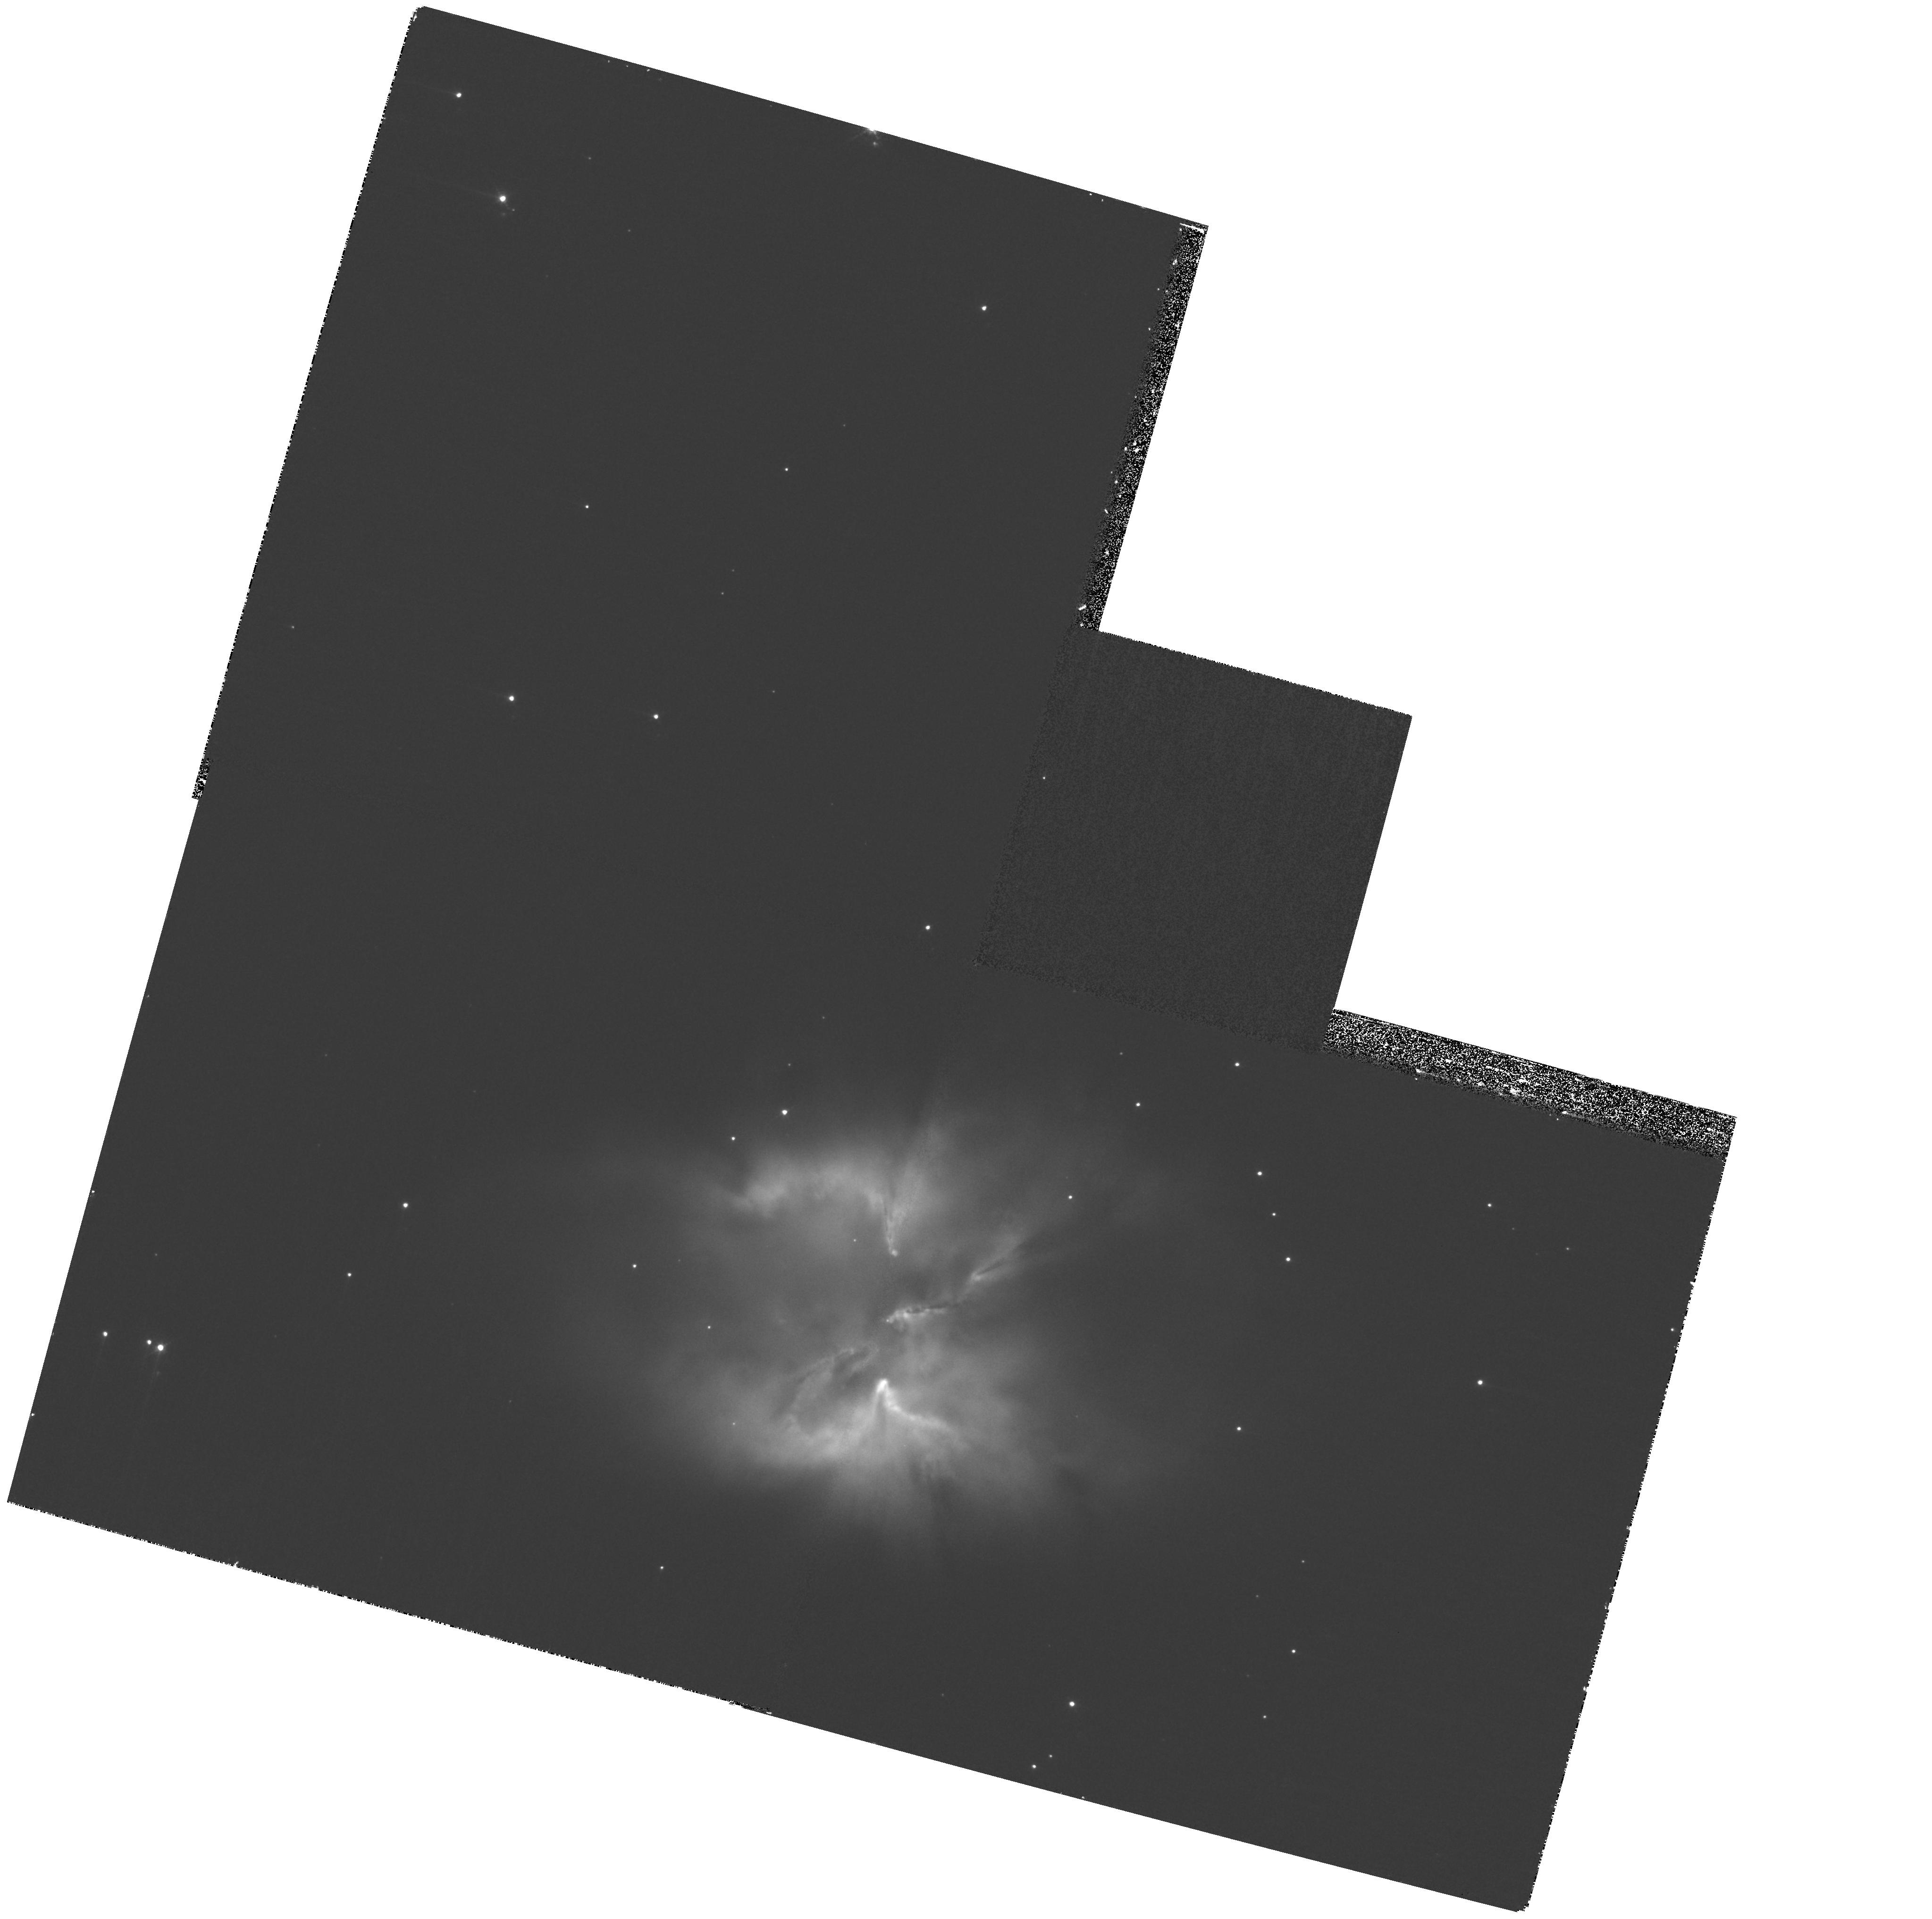
Target: NGC2818
Instrument: WFPC2/PC
Filter: F502N
Exposure: 33 min
Observation ID: hst_11956_06_wfpc2_pc_f502n_ub9606

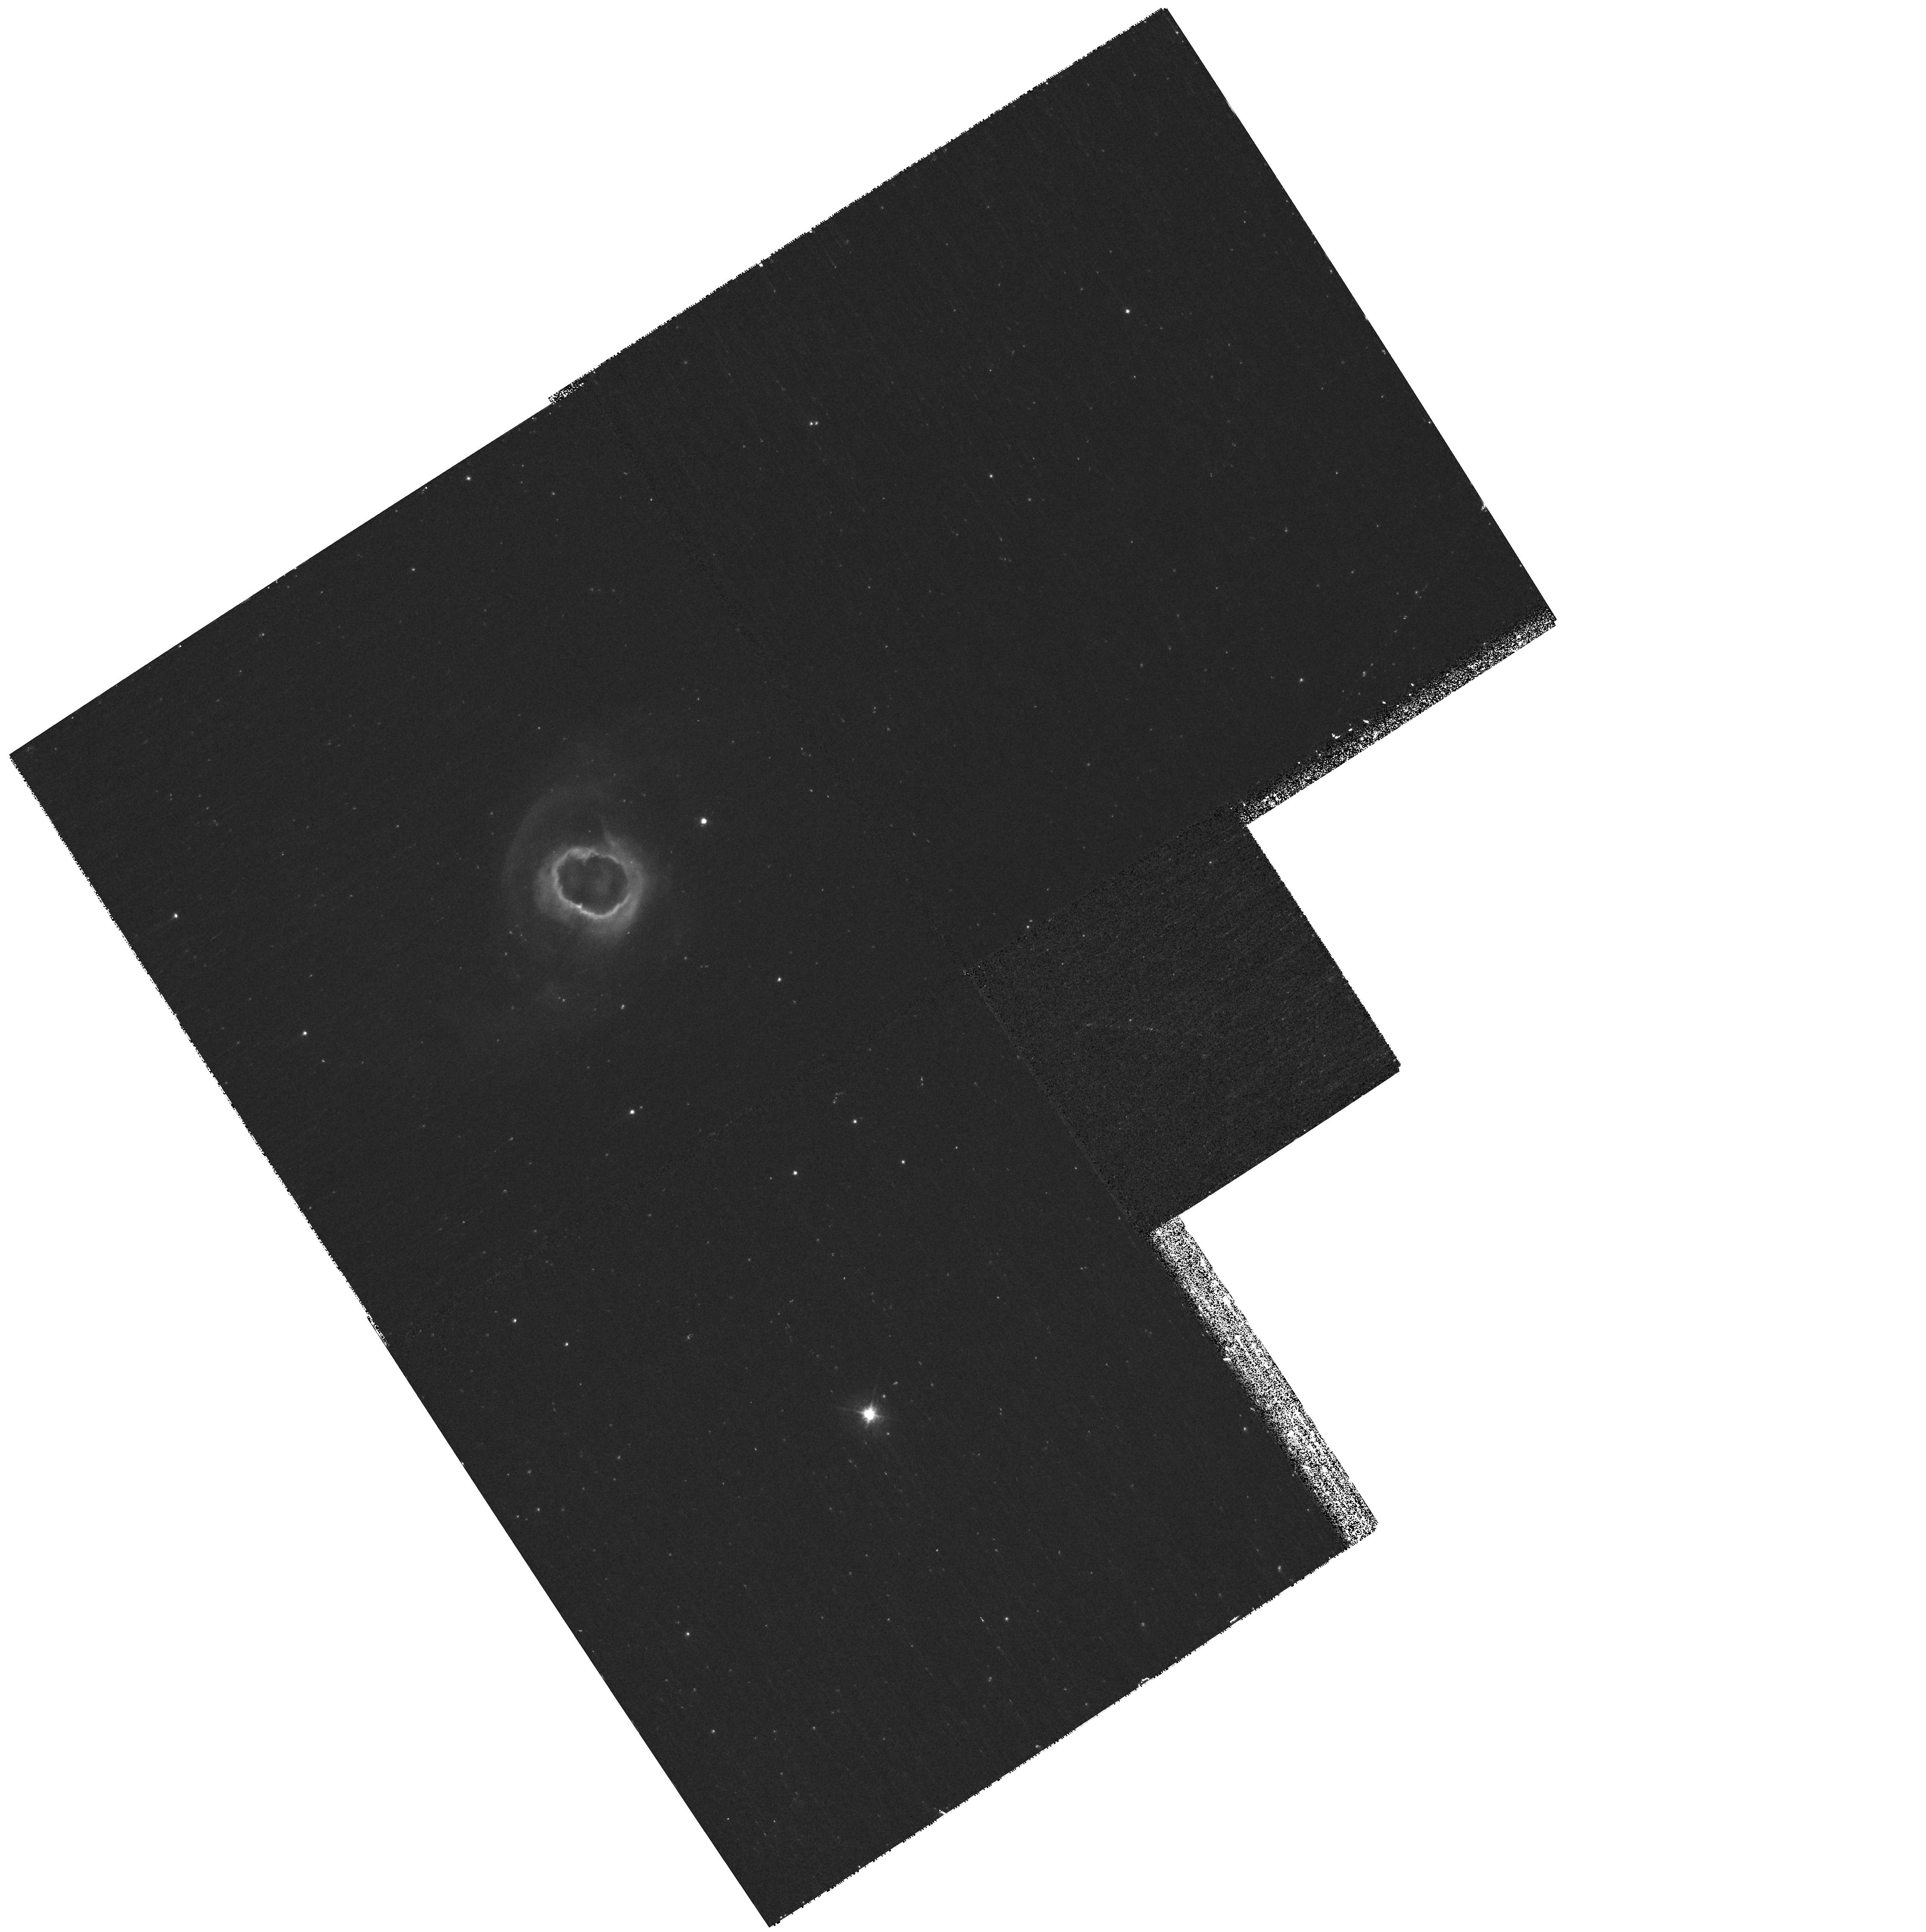
Target: K4-55
Instrument: WFPC2/PC
Filter: F656N
Exposure: 31 min
Observation ID: hst_11956_91_wfpc2_pc_f656n_ub9691

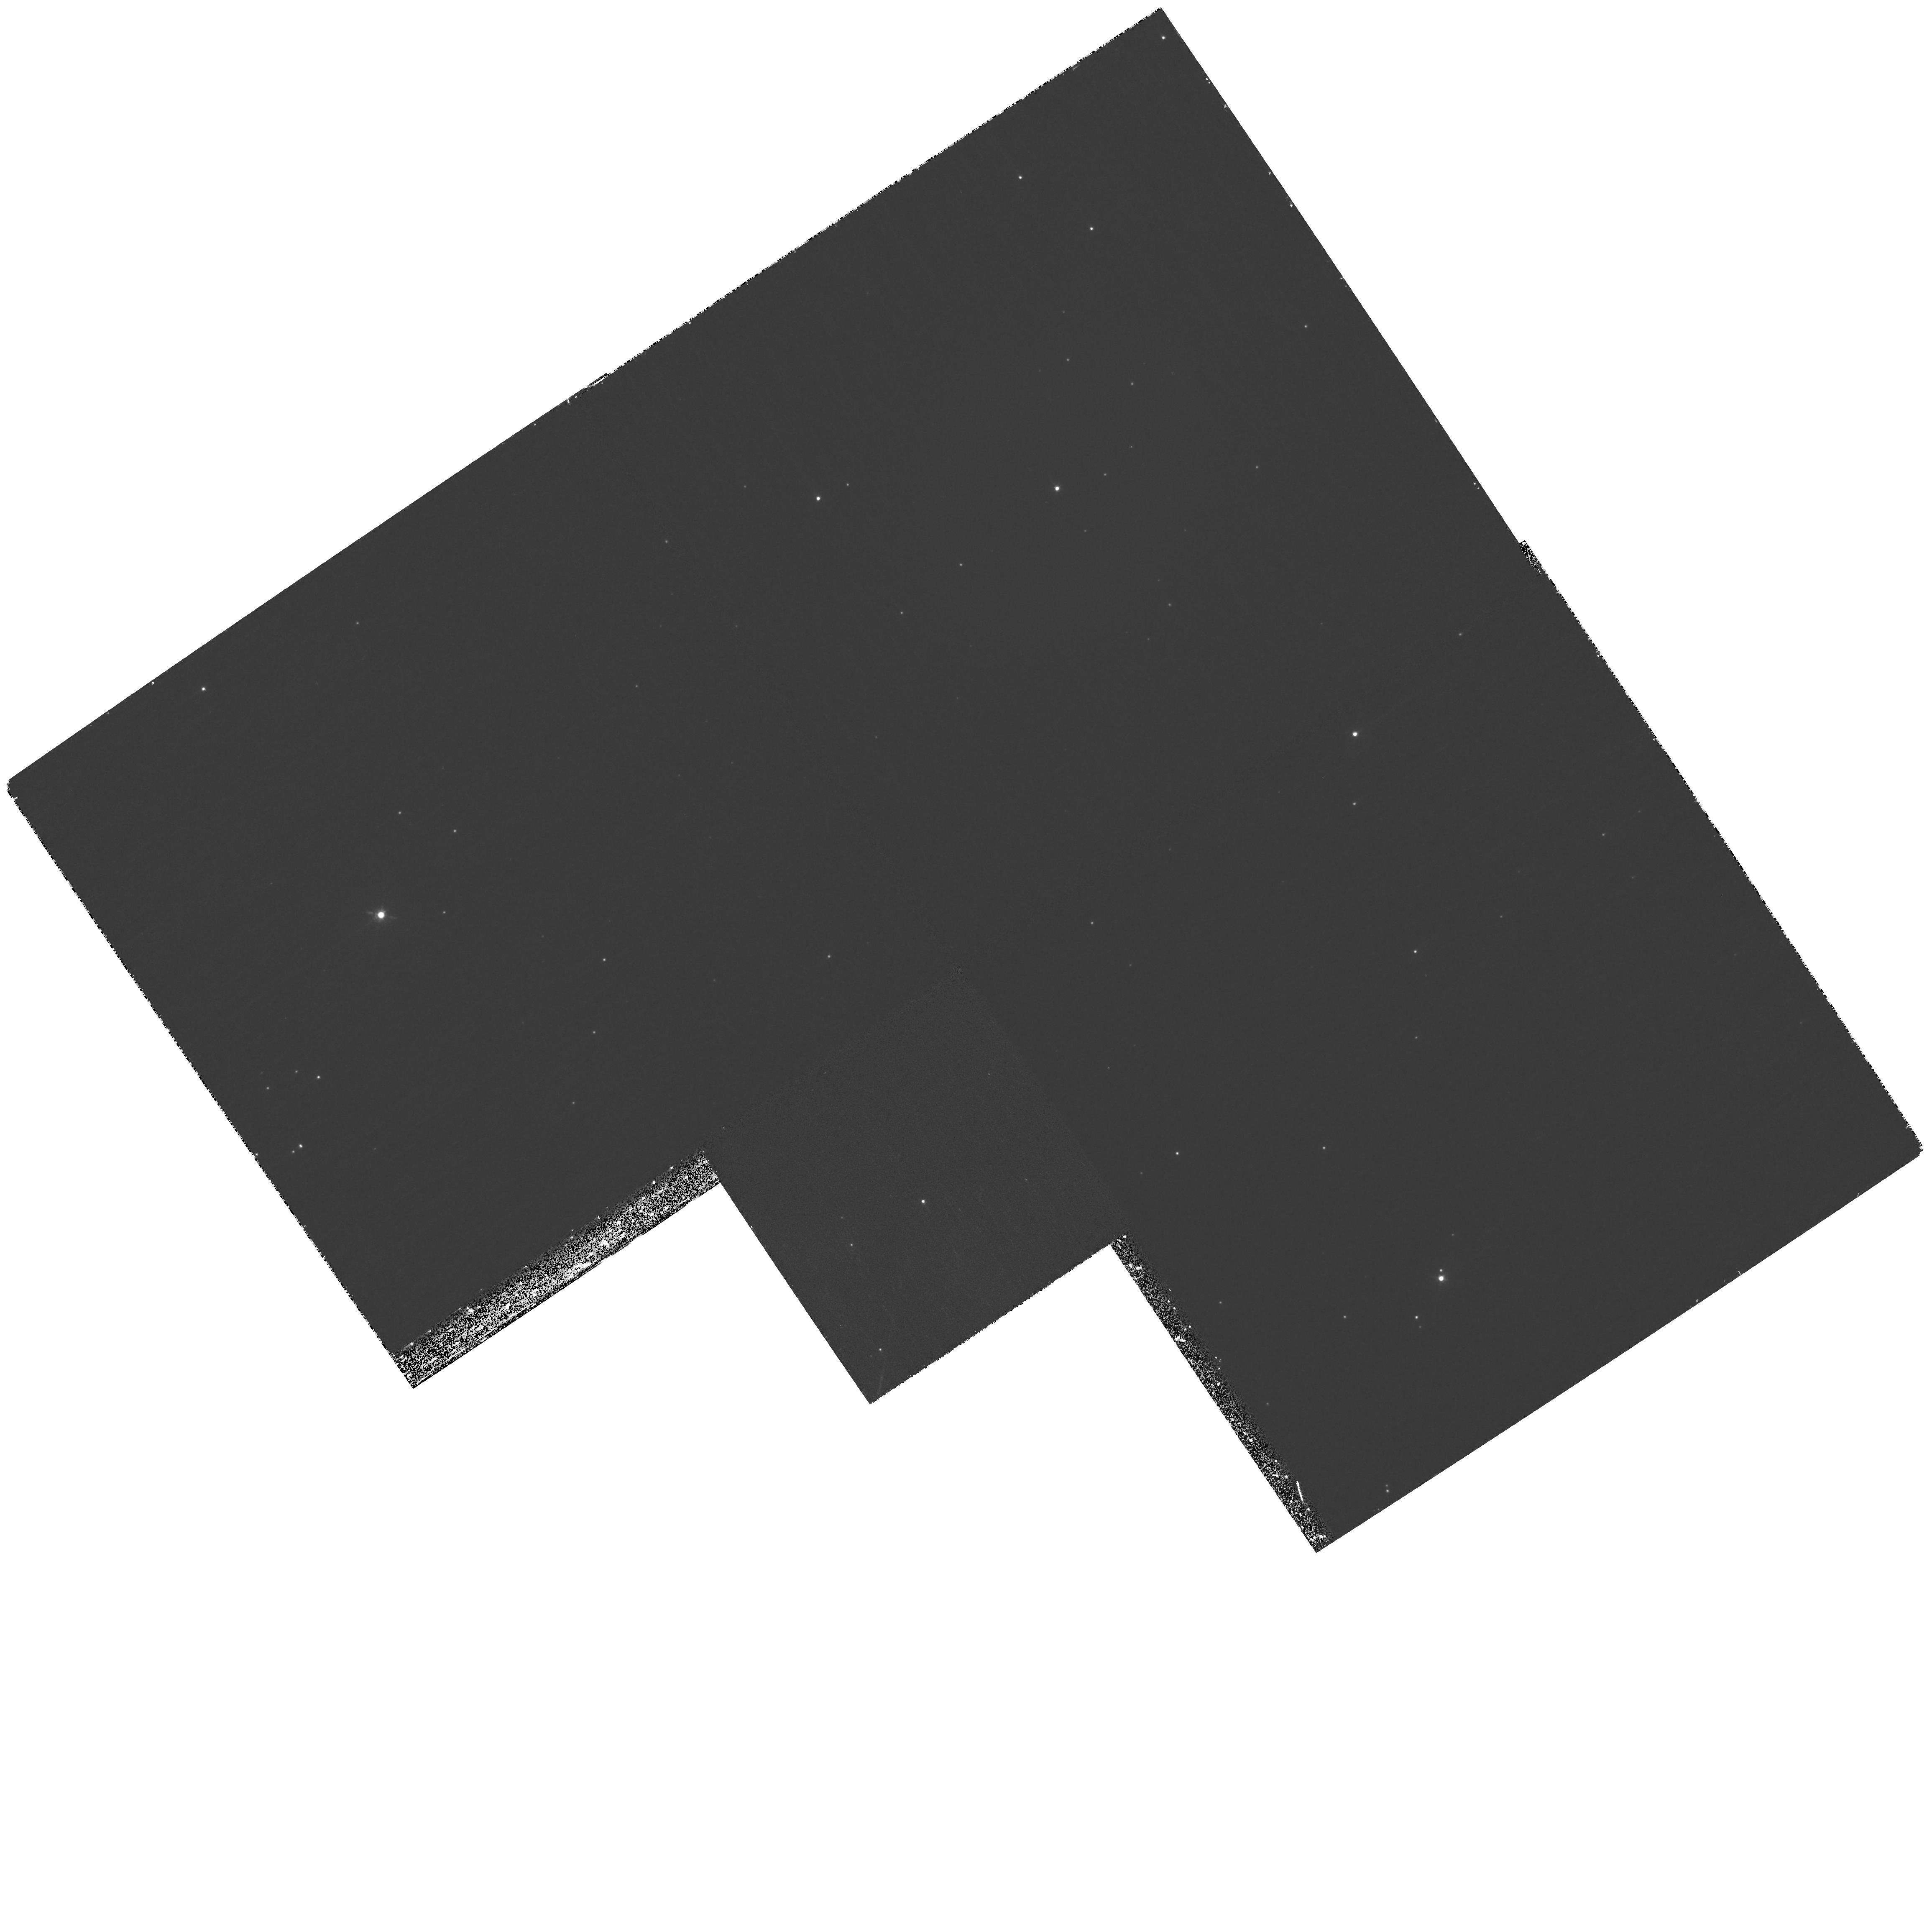
Target: IC289
Instrument: WFPC2/PC
Filter: F673N
Exposure: 33 min
Observation ID: hst_11956_04_wfpc2_pc_f673n_ub9604

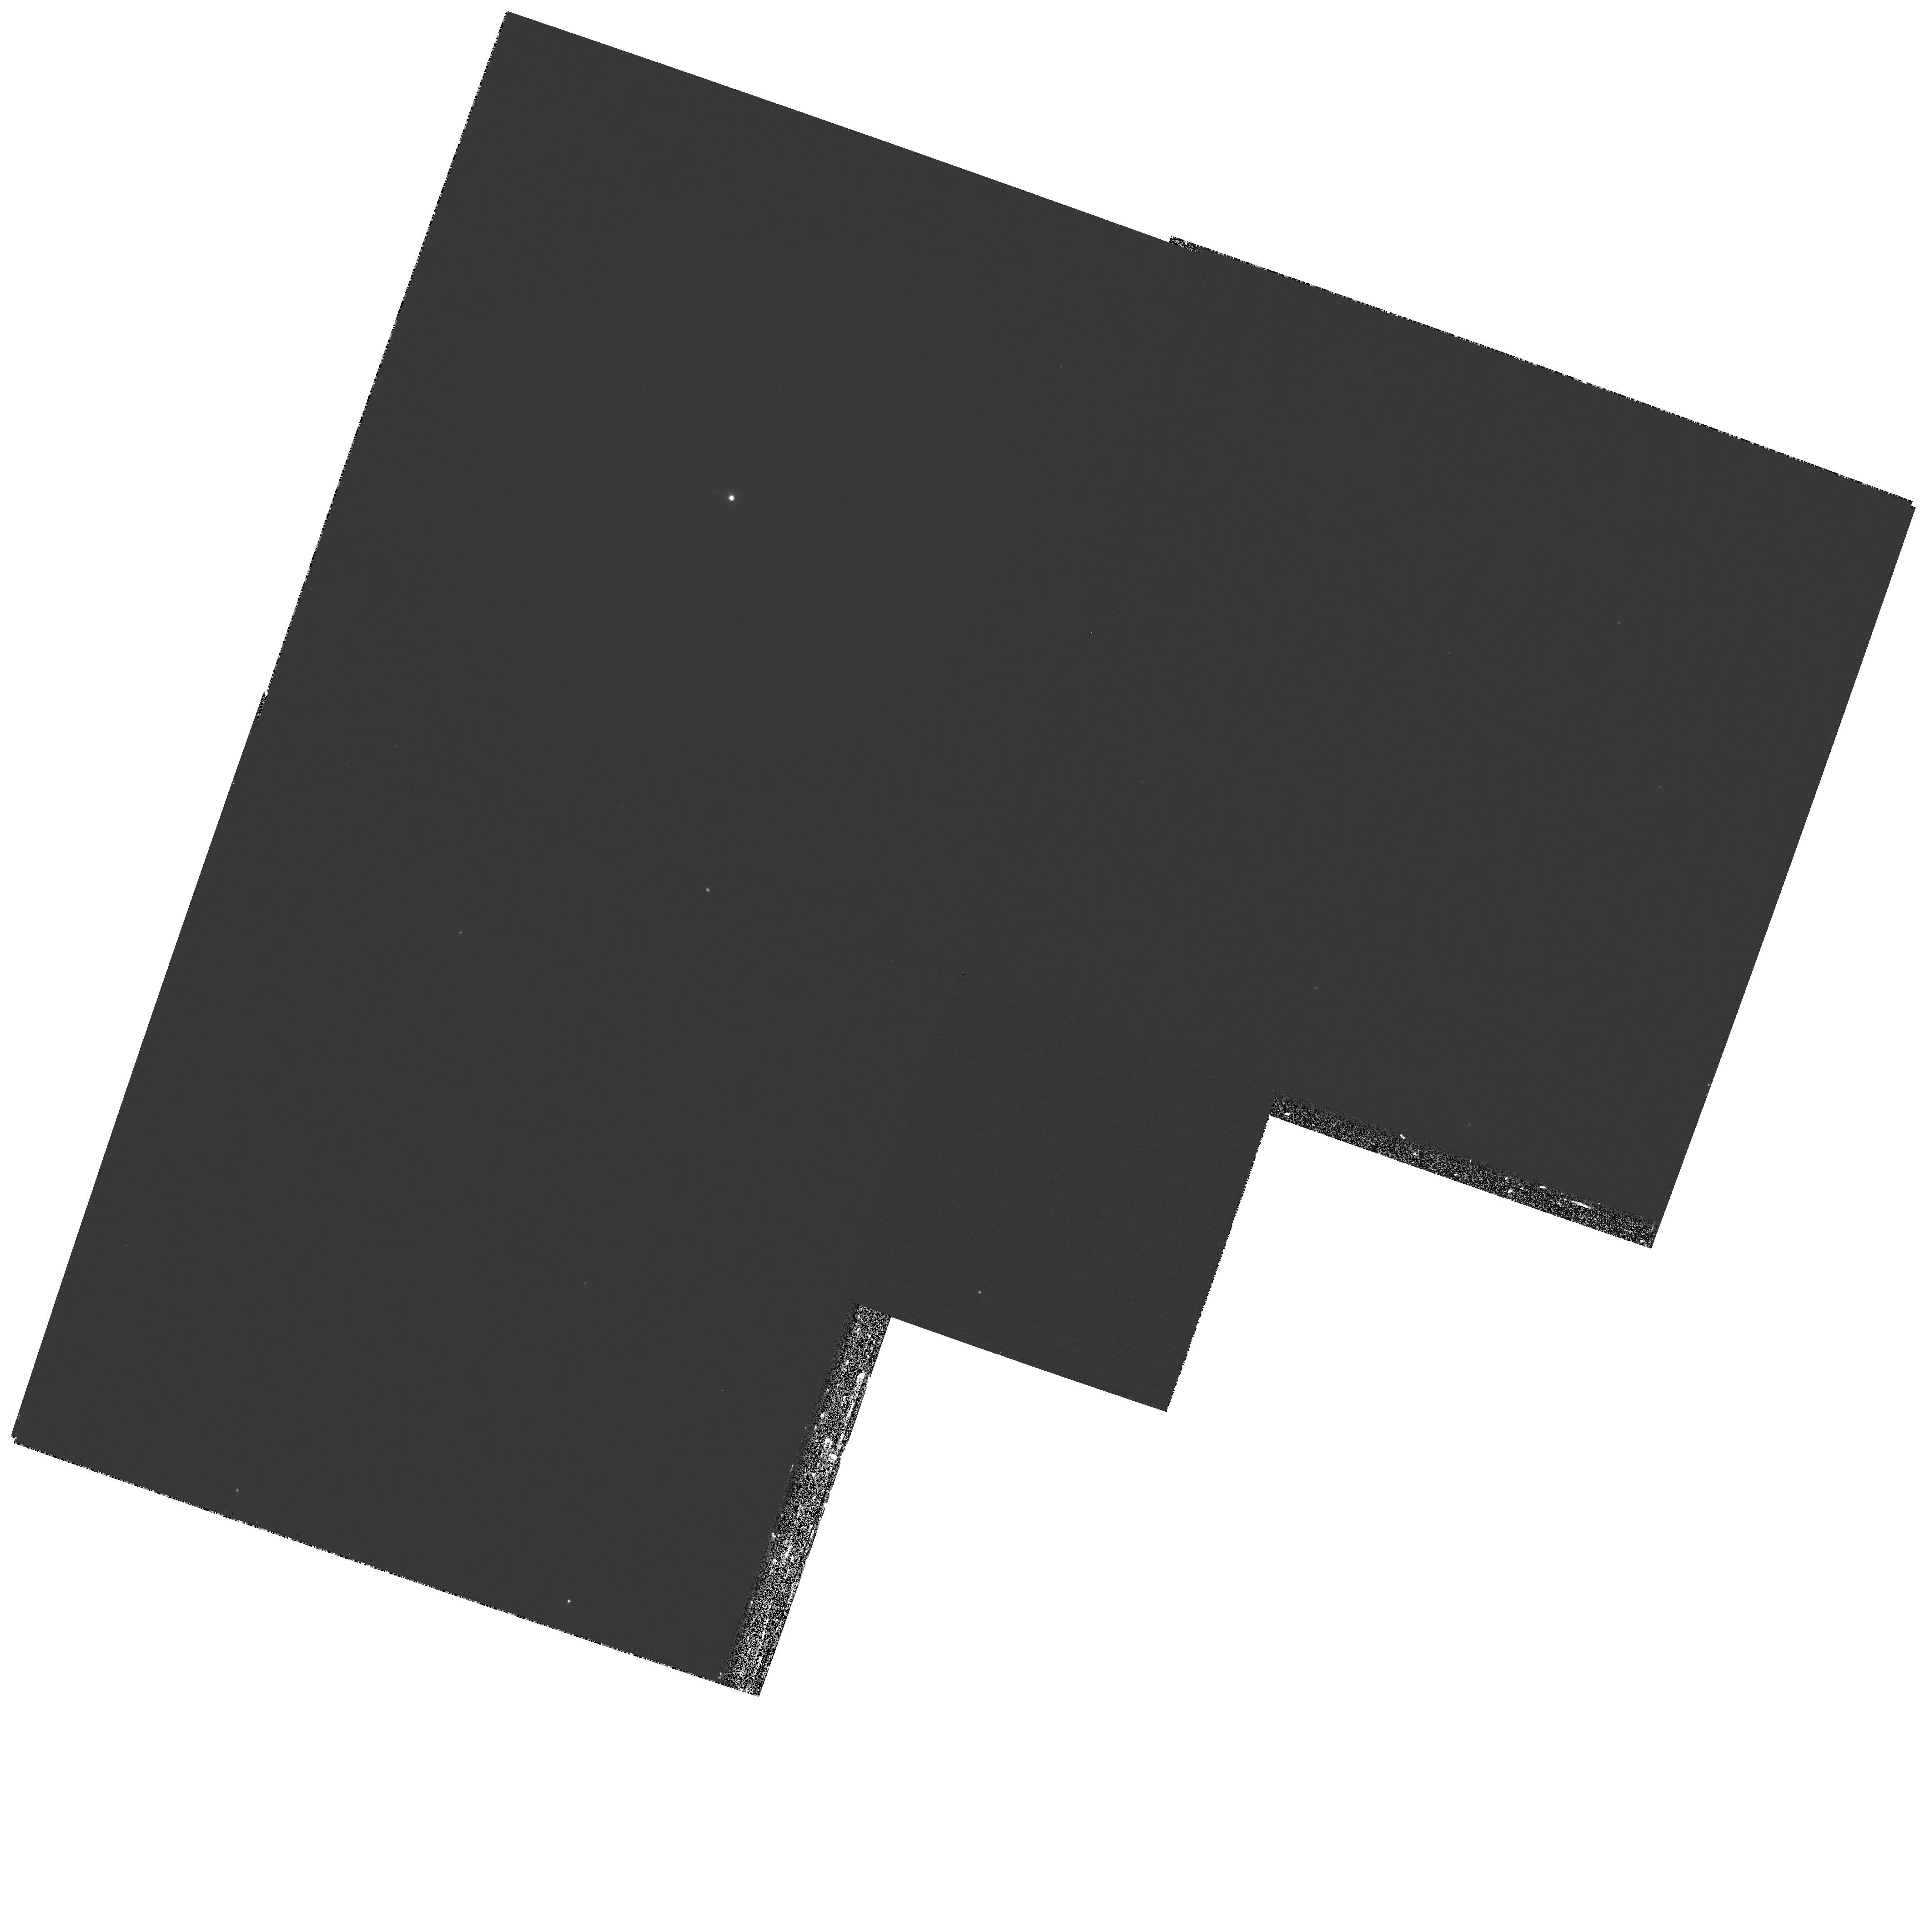
Target: NGC1501
Instrument: WFPC2/PC
Filter: F469N
Exposure: 33 min
Observation ID: hst_11956_05_wfpc2_pc_f469n_ub9605

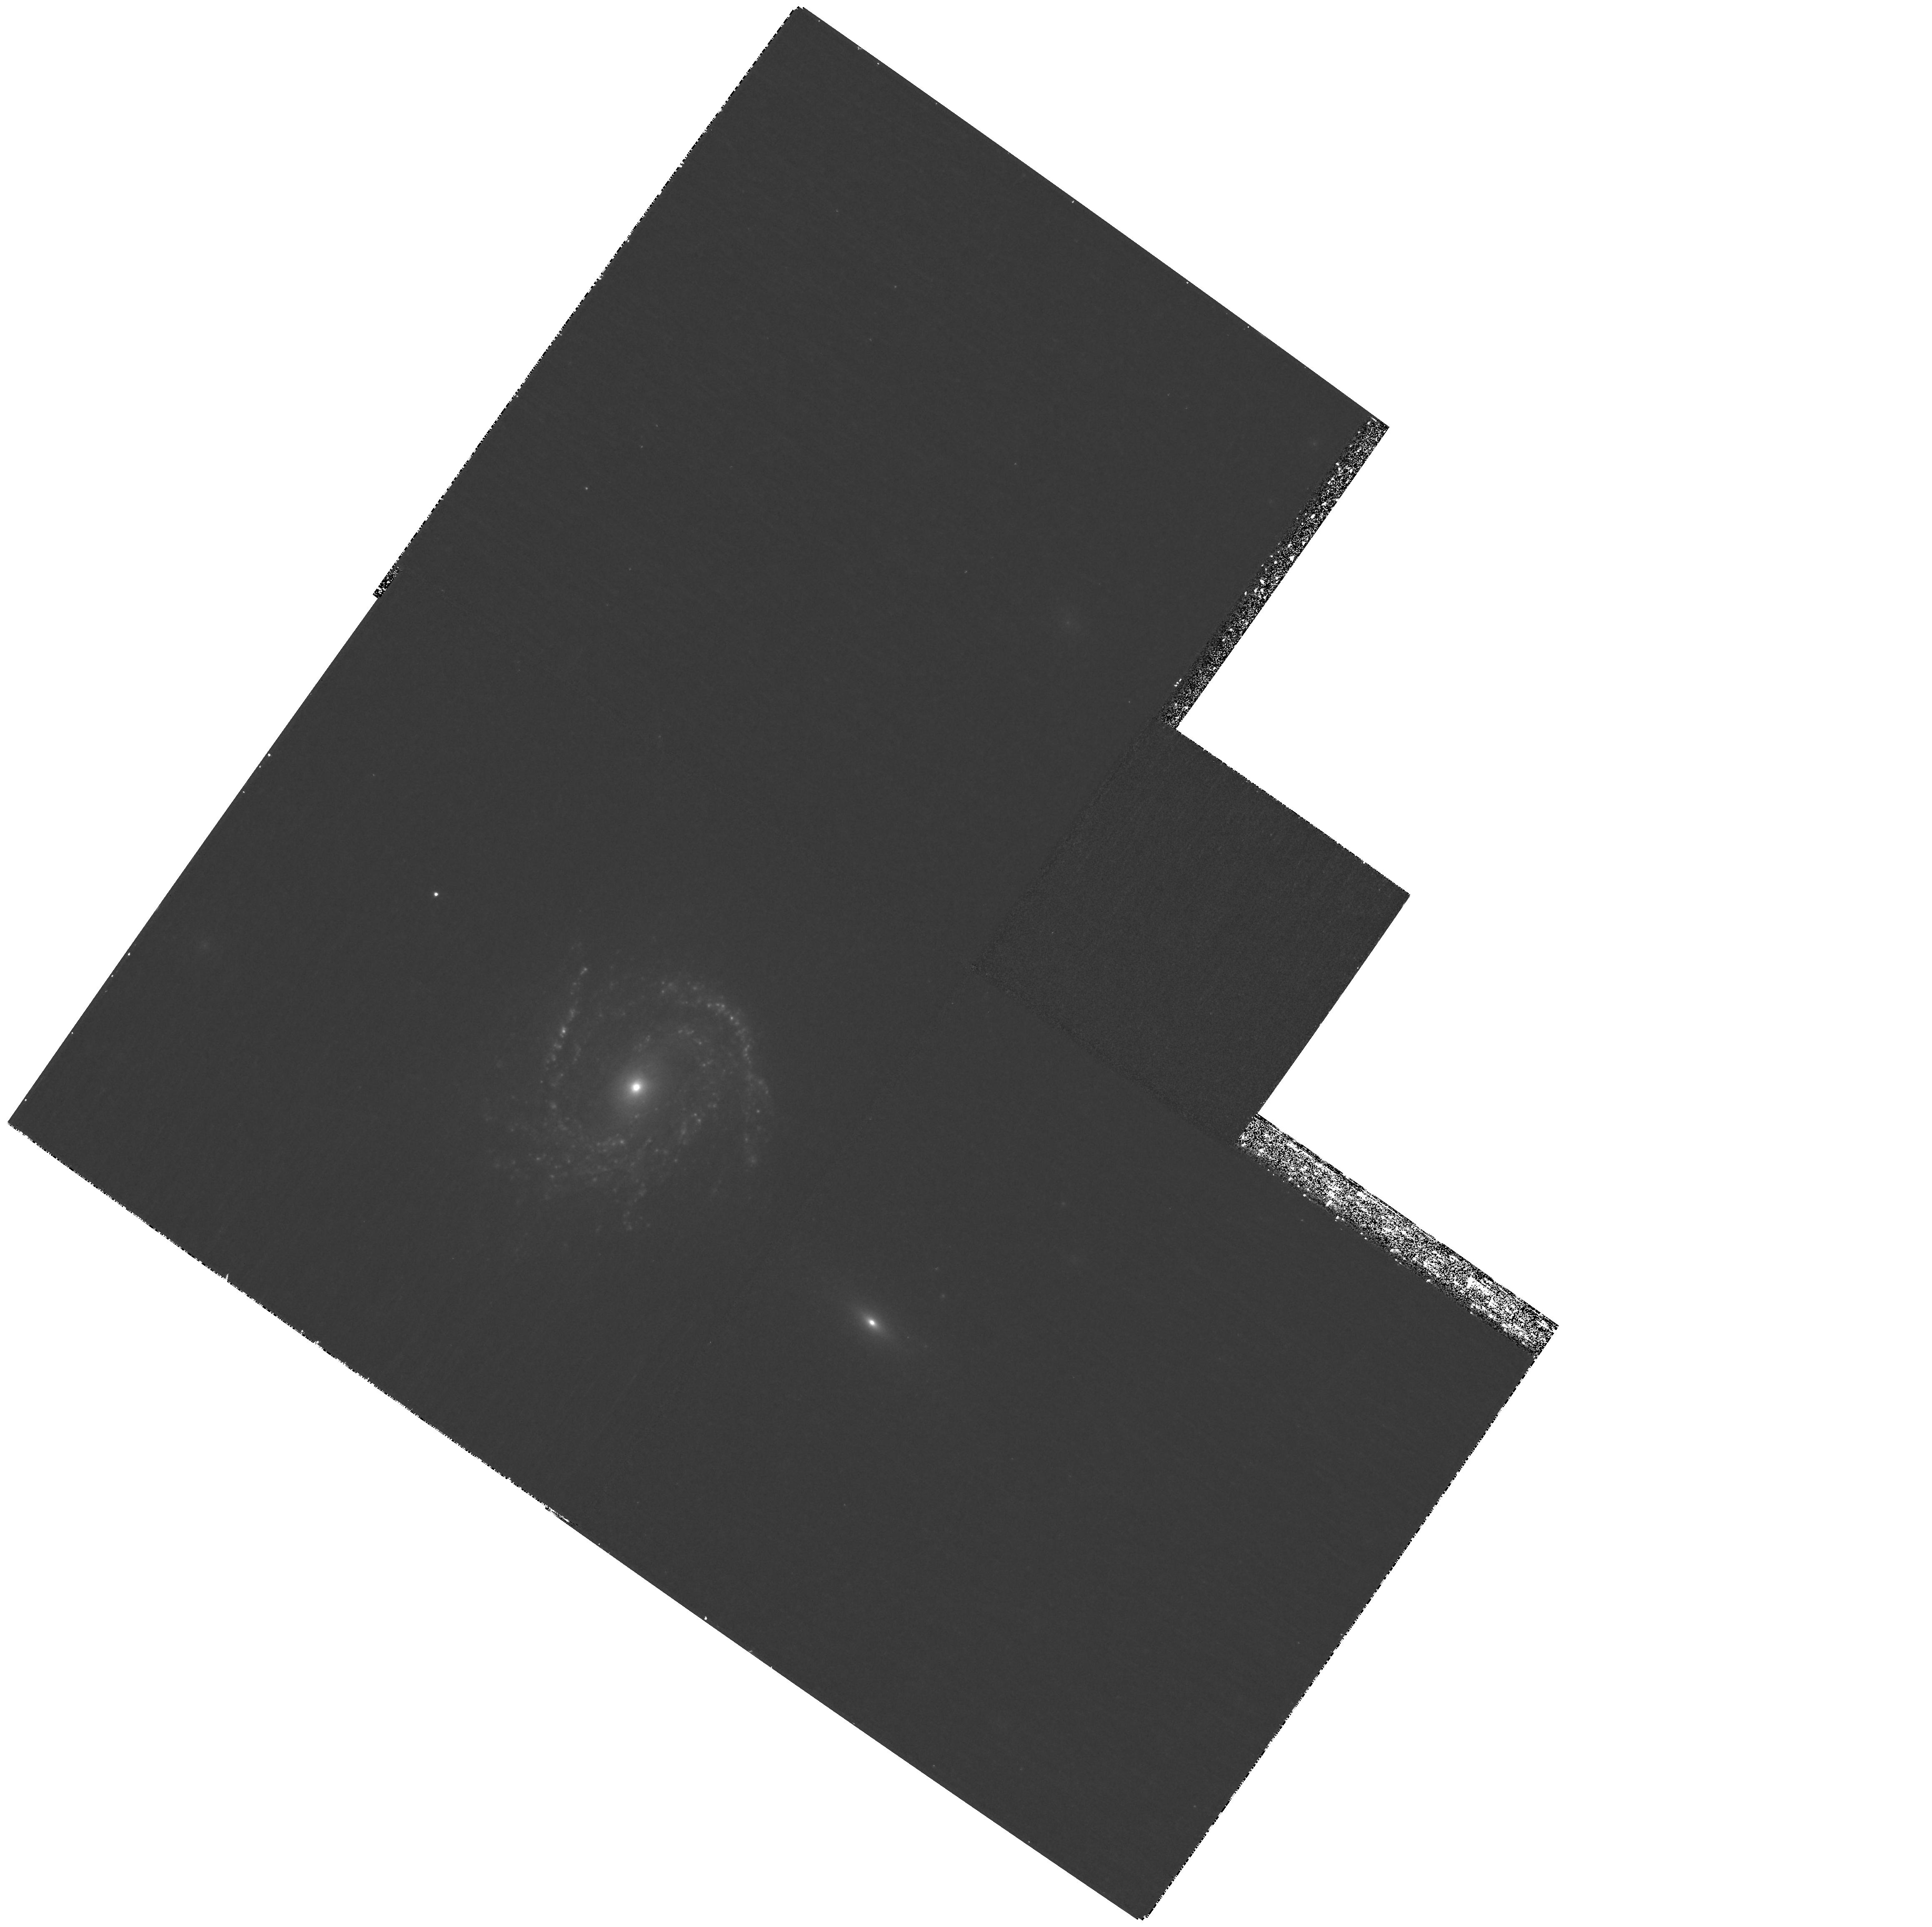
Target: NGC4911
Instrument: WFPC2/PC
Filter: F673N
Exposure: 1.2 h
Observation ID: hst_11956_3b_wfpc2_pc_f673n_ub963b

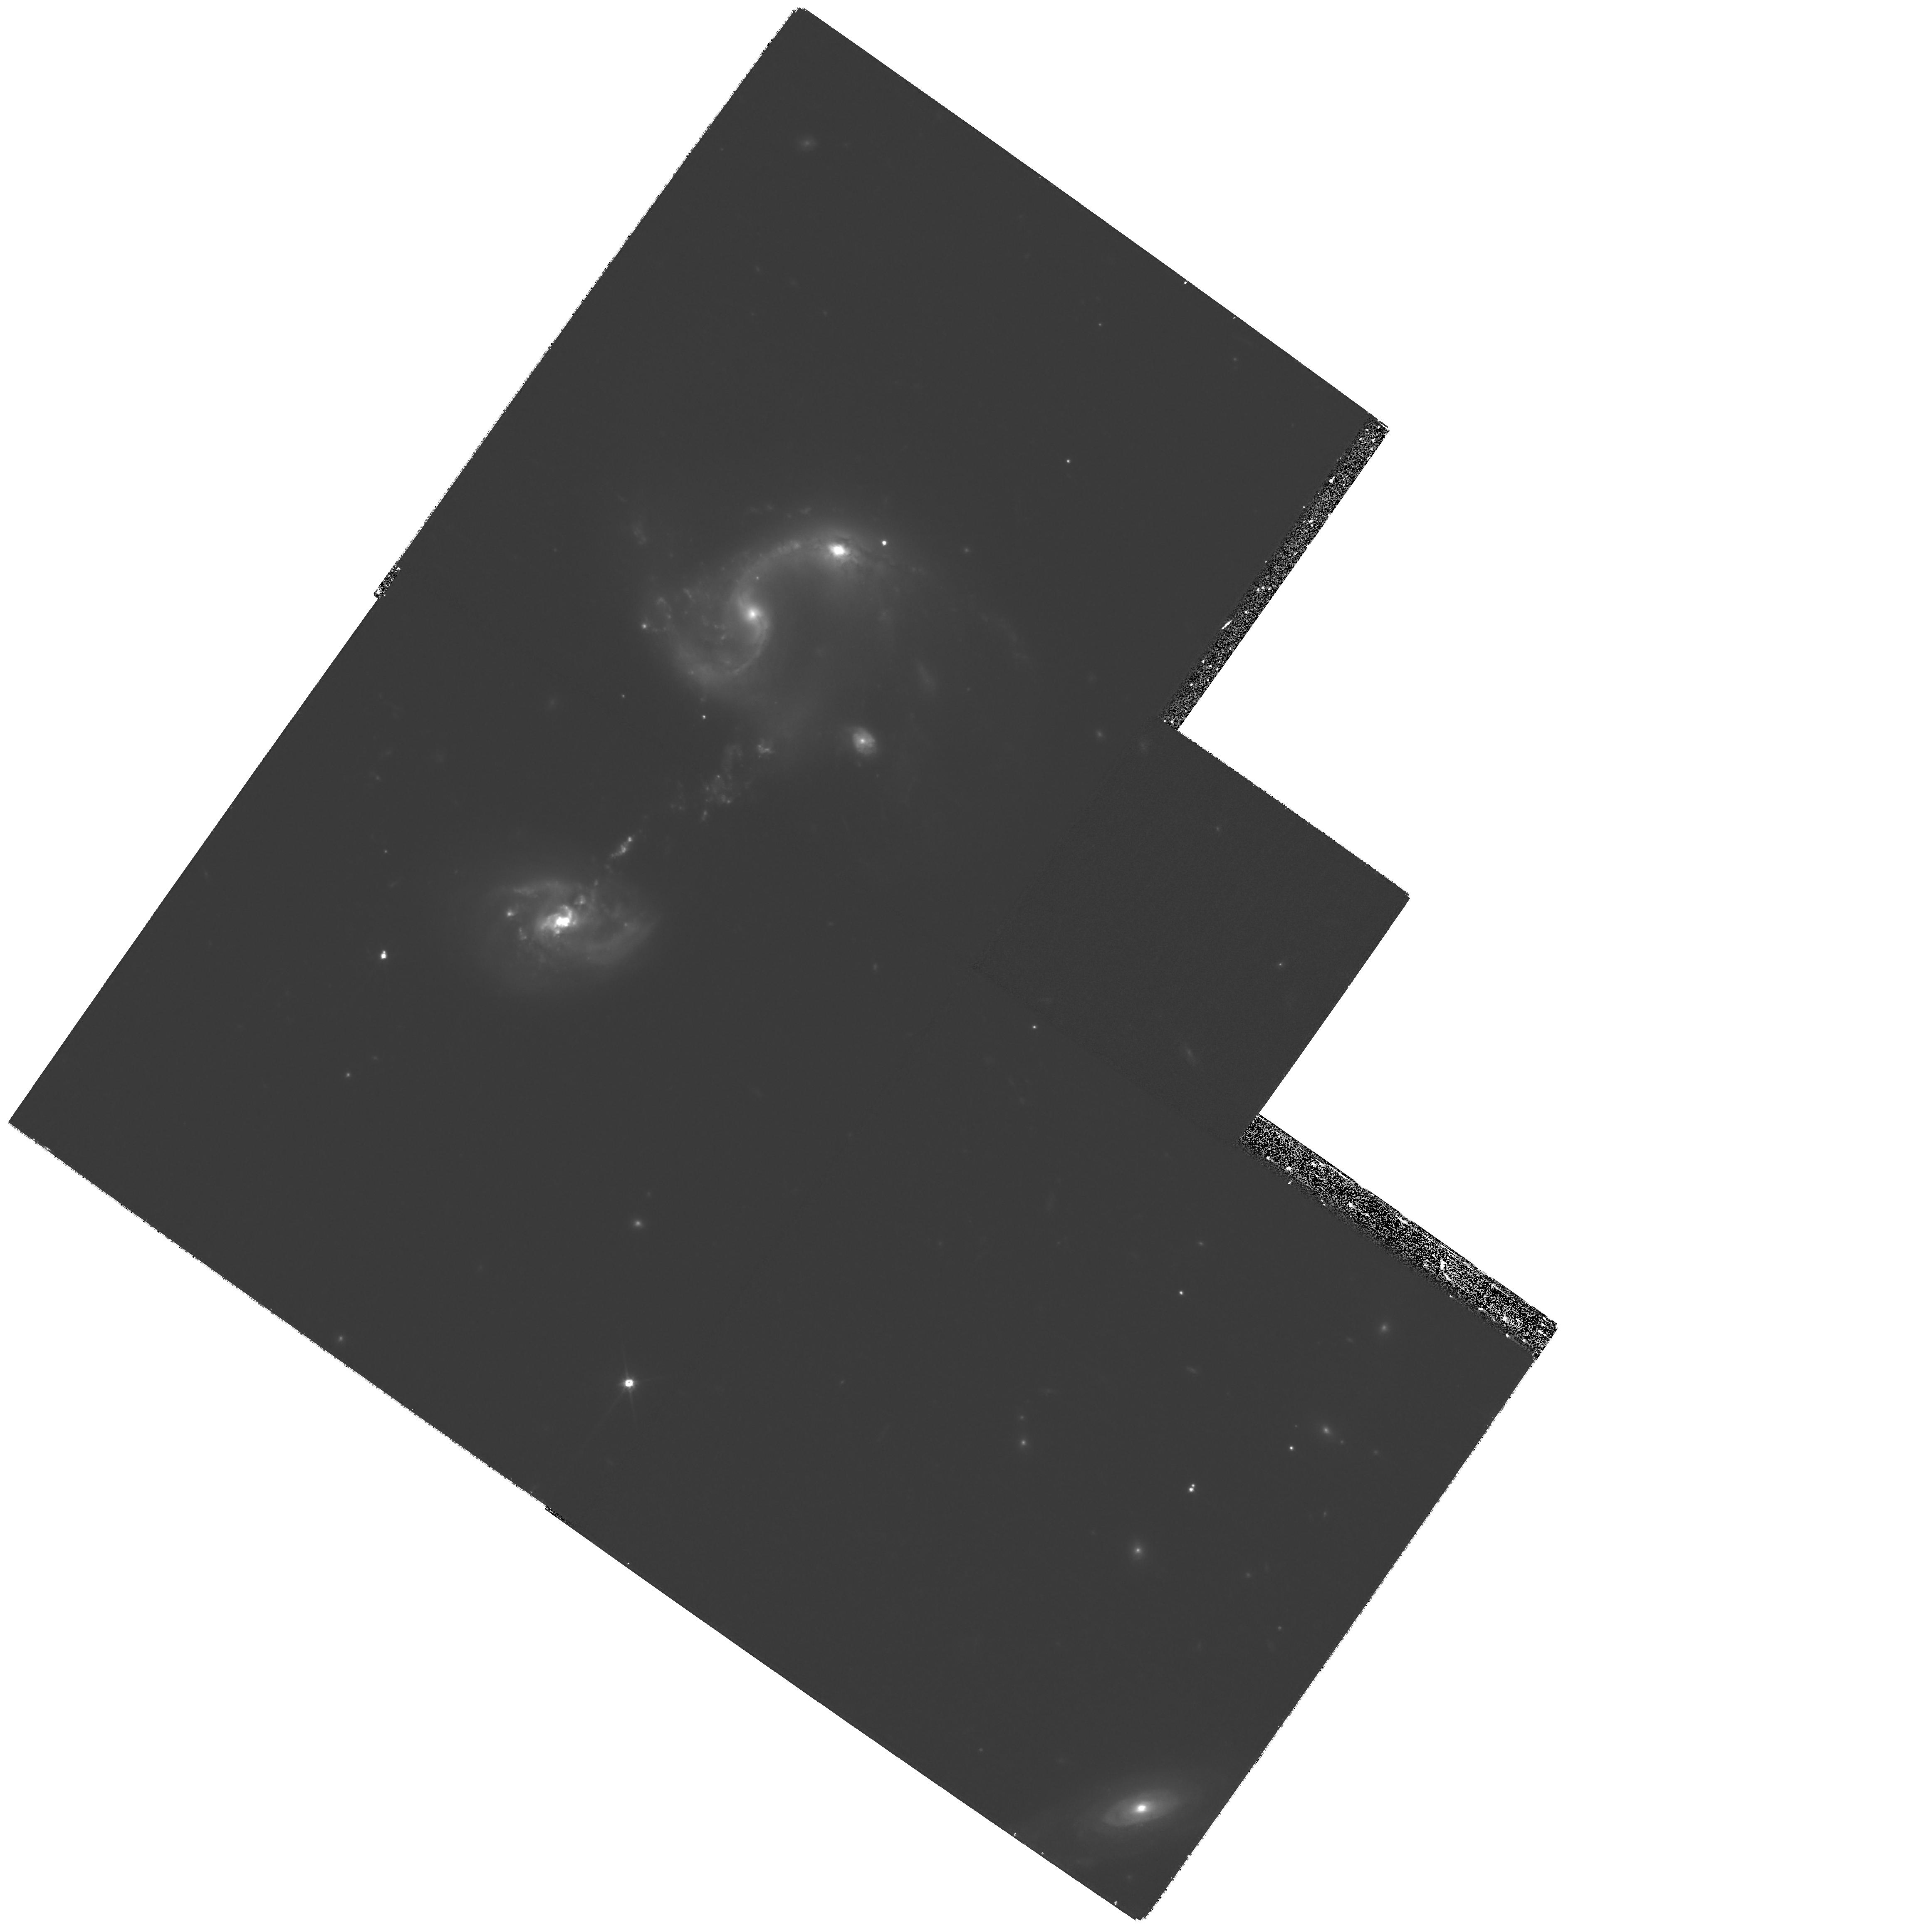
Target: ARP194
Instrument: WFPC2/PC
Filter: F814W
Exposure: 1.1 h
Observation ID: hst_11956_2b_wfpc2_pc_f814w_ub962b

Hubble Heritage: Side B (PI: Noll, Keith S.)

We propose a program of 39 orbits to observe 6 targets with WFPC2 following a successful return to science using side B electronics. These observations will be used for Hubble Heritage releases in the months leading up to servicing mission 4. Because of launch delays, our reserve of releasable images is growing dangerously slim. We are proposing here to replenish one of our important lines of communication with the public. We have carefully chosen targets that can efficiently use single pointings of WFPC2 to obtain images of visually striking and astrophysically interesting targets. Observations will reach high S/N and will be dithered and subsampled to improve the resolution and pixel scale to near ACS/WFC3 quality at a modest cost in exposure time. Most of the observations will schedule in the interim between a return to science and the availability of new science proposals that may be selected in response to an interim call for proposals.